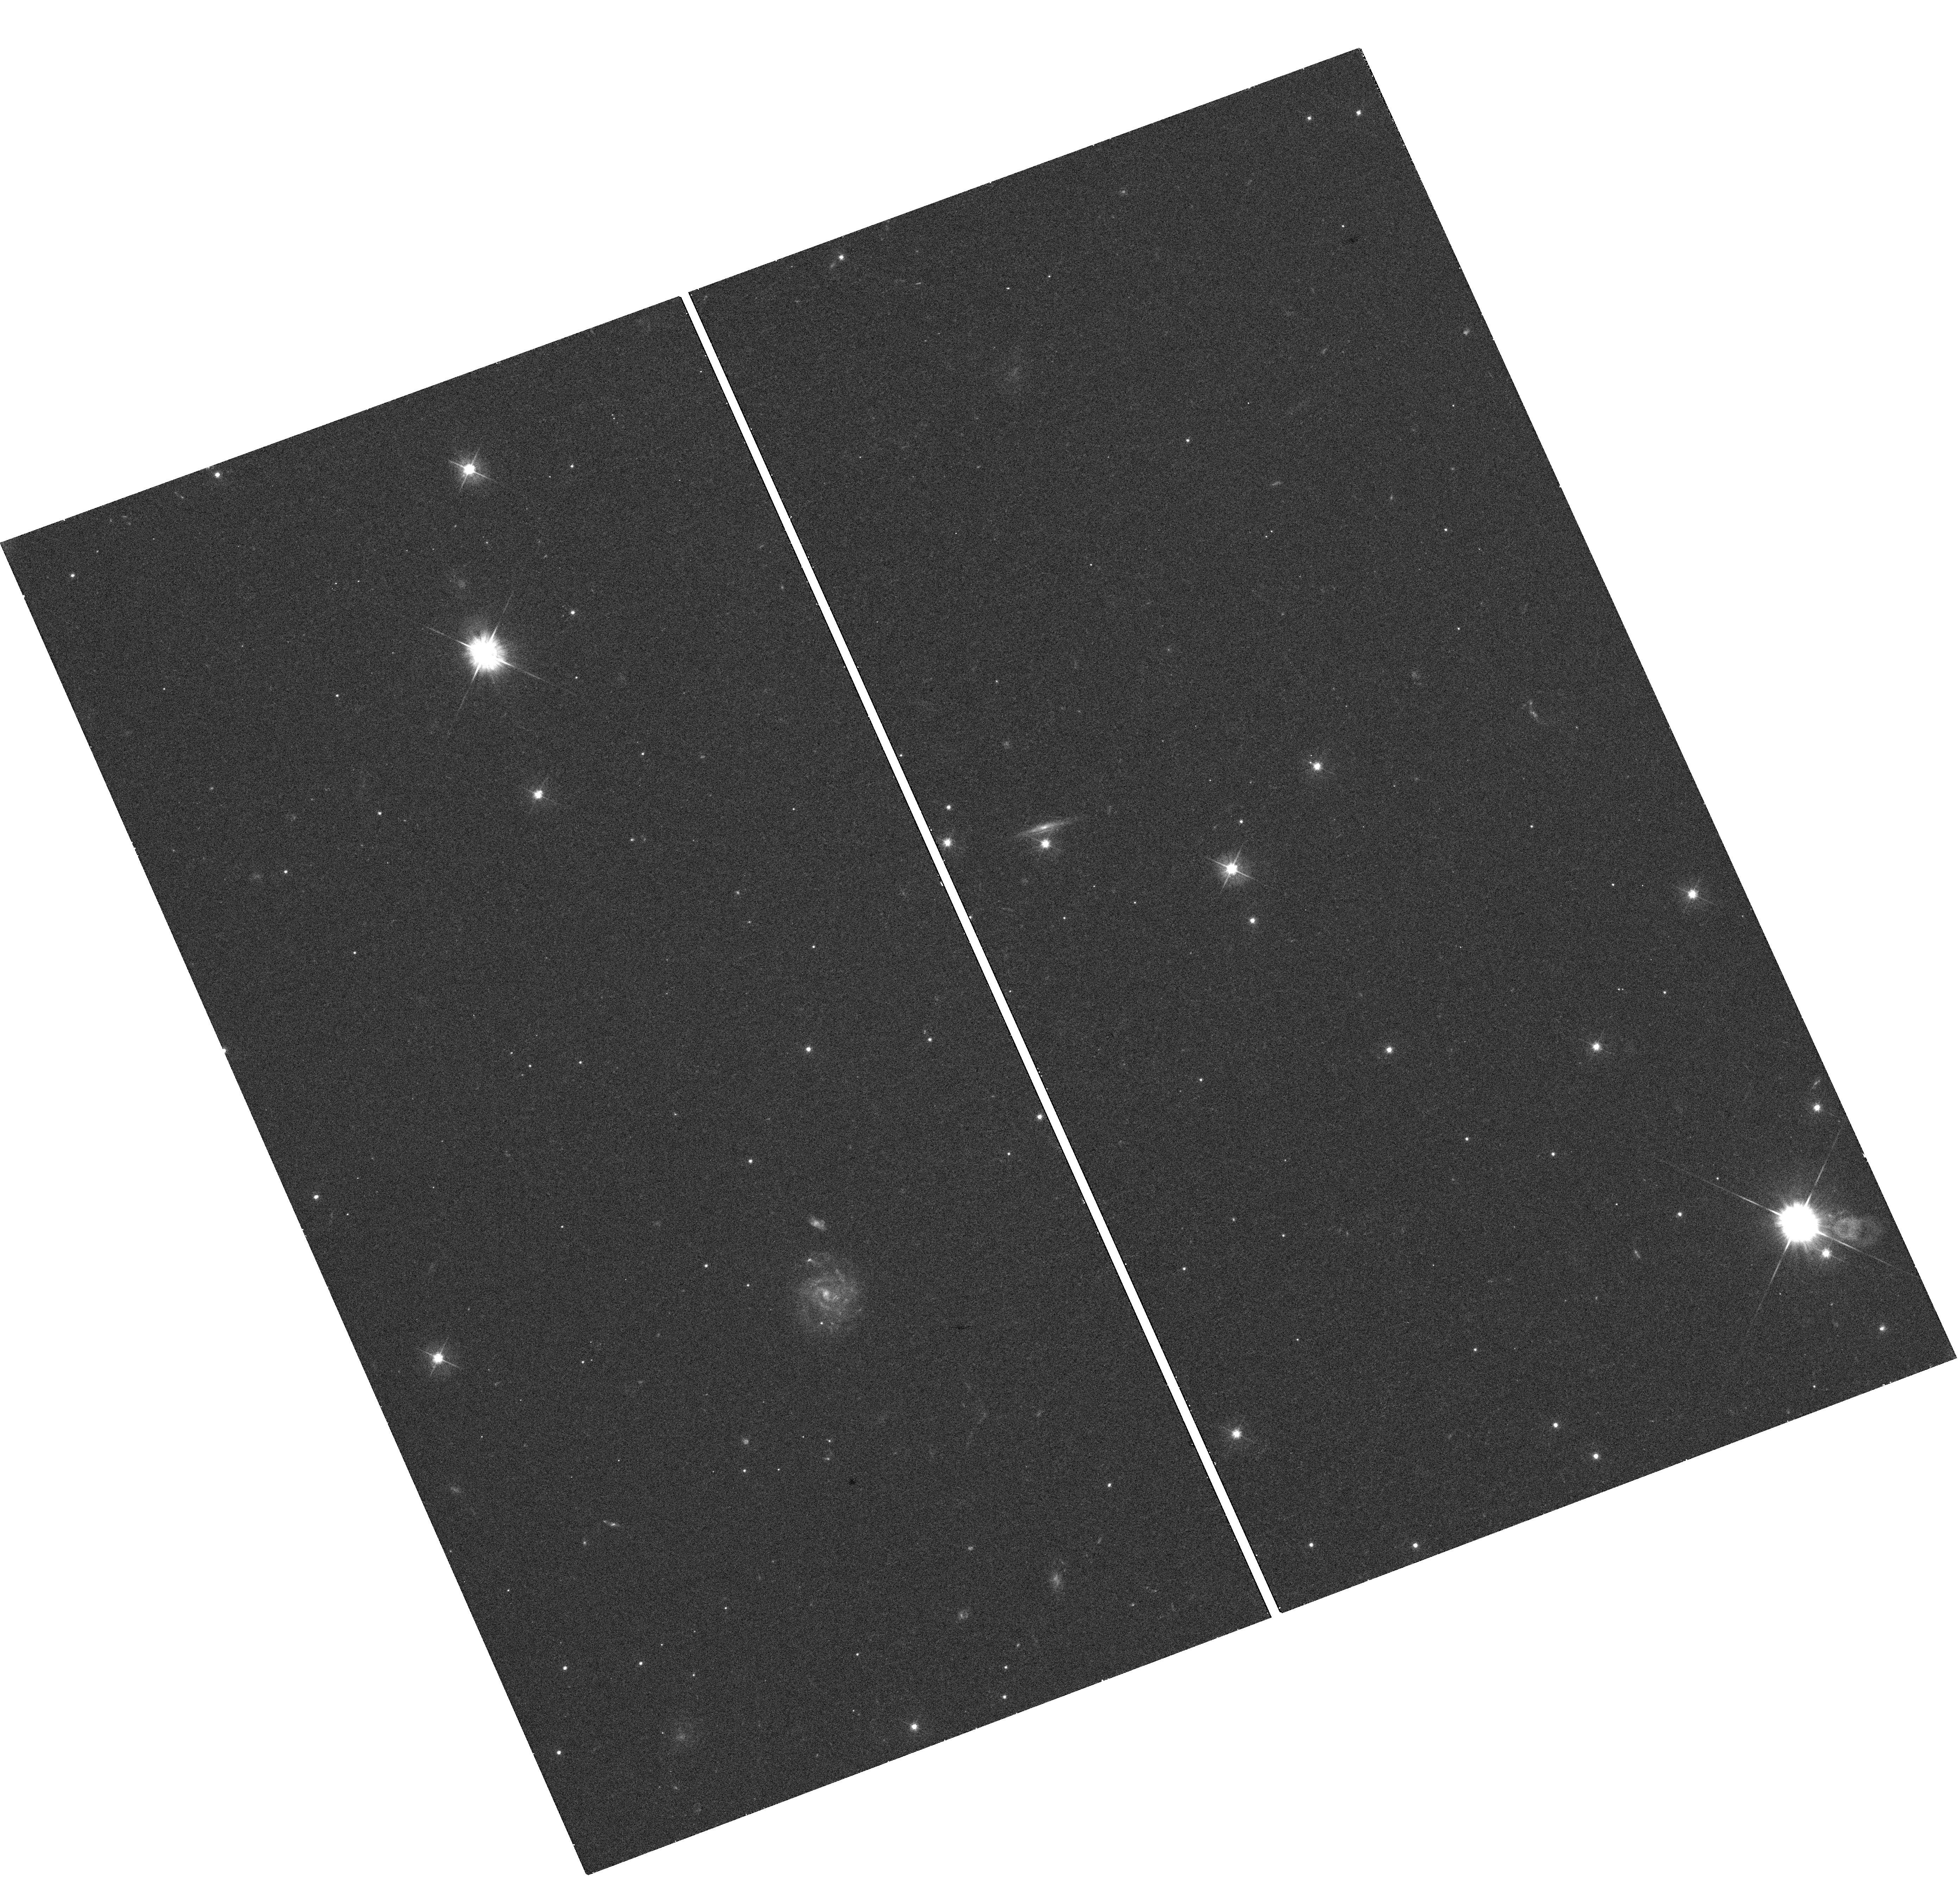
Target: SWIFTJ2058
Instrument: WFC3/UVIS
Filter: F475W
Exposure: 18 min
Observation ID: hst_12686_02_wfc3_uvis_f475w_ibtu02

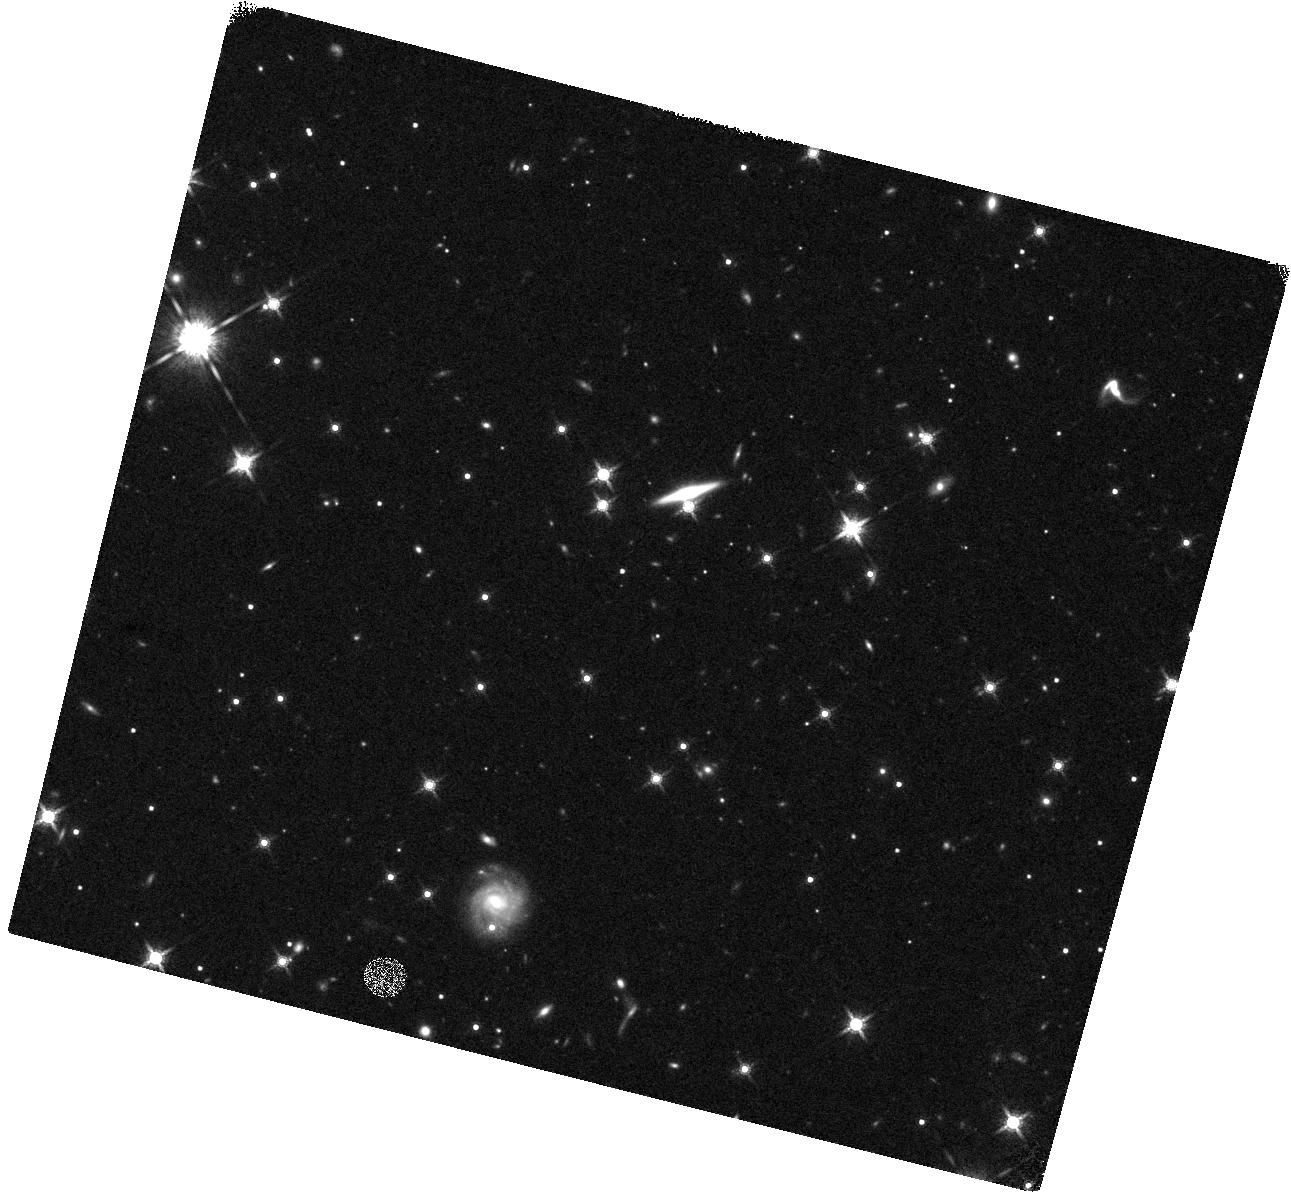
Target: SWIFTJ2058
Instrument: WFC3/IR
Filter: F160W
Exposure: 20 min
Observation ID: hst_12686_01_wfc3_ir_f160w_ibtu01

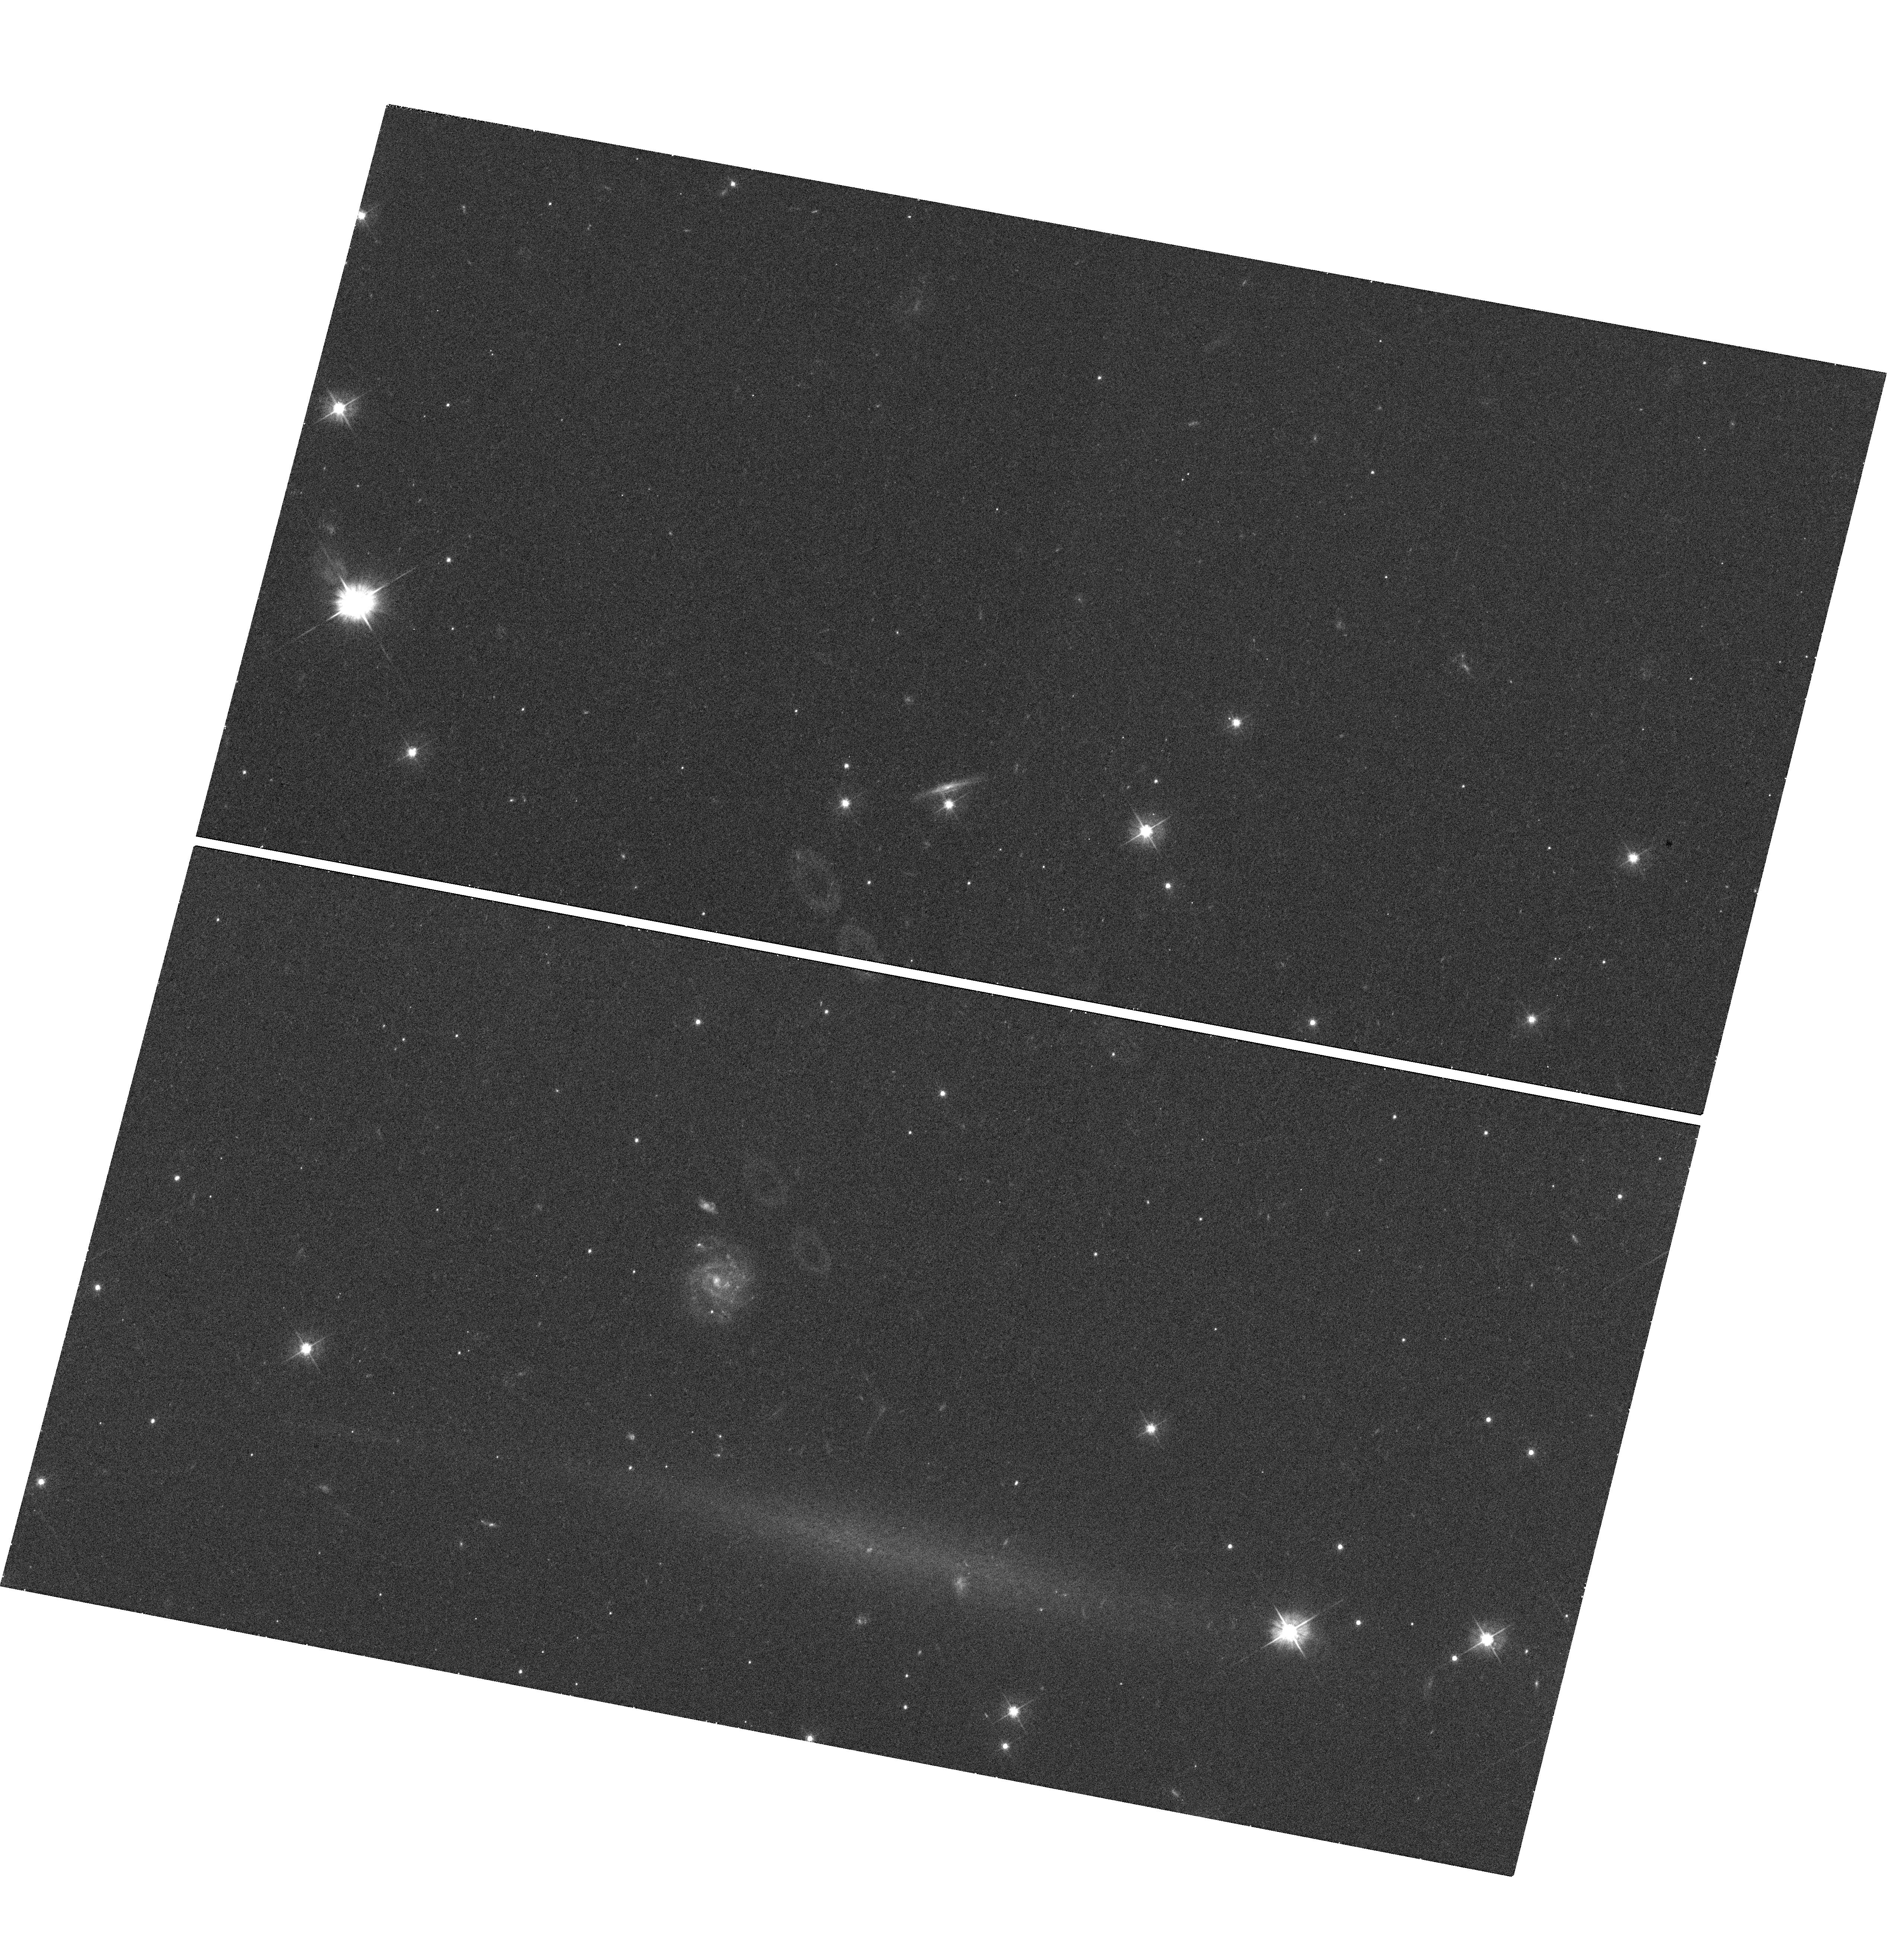
Target: SWIFTJ2058
Instrument: WFC3/UVIS
Filter: F475W
Exposure: 18 min
Observation ID: hst_12686_01_wfc3_uvis_f475w_ibtu01

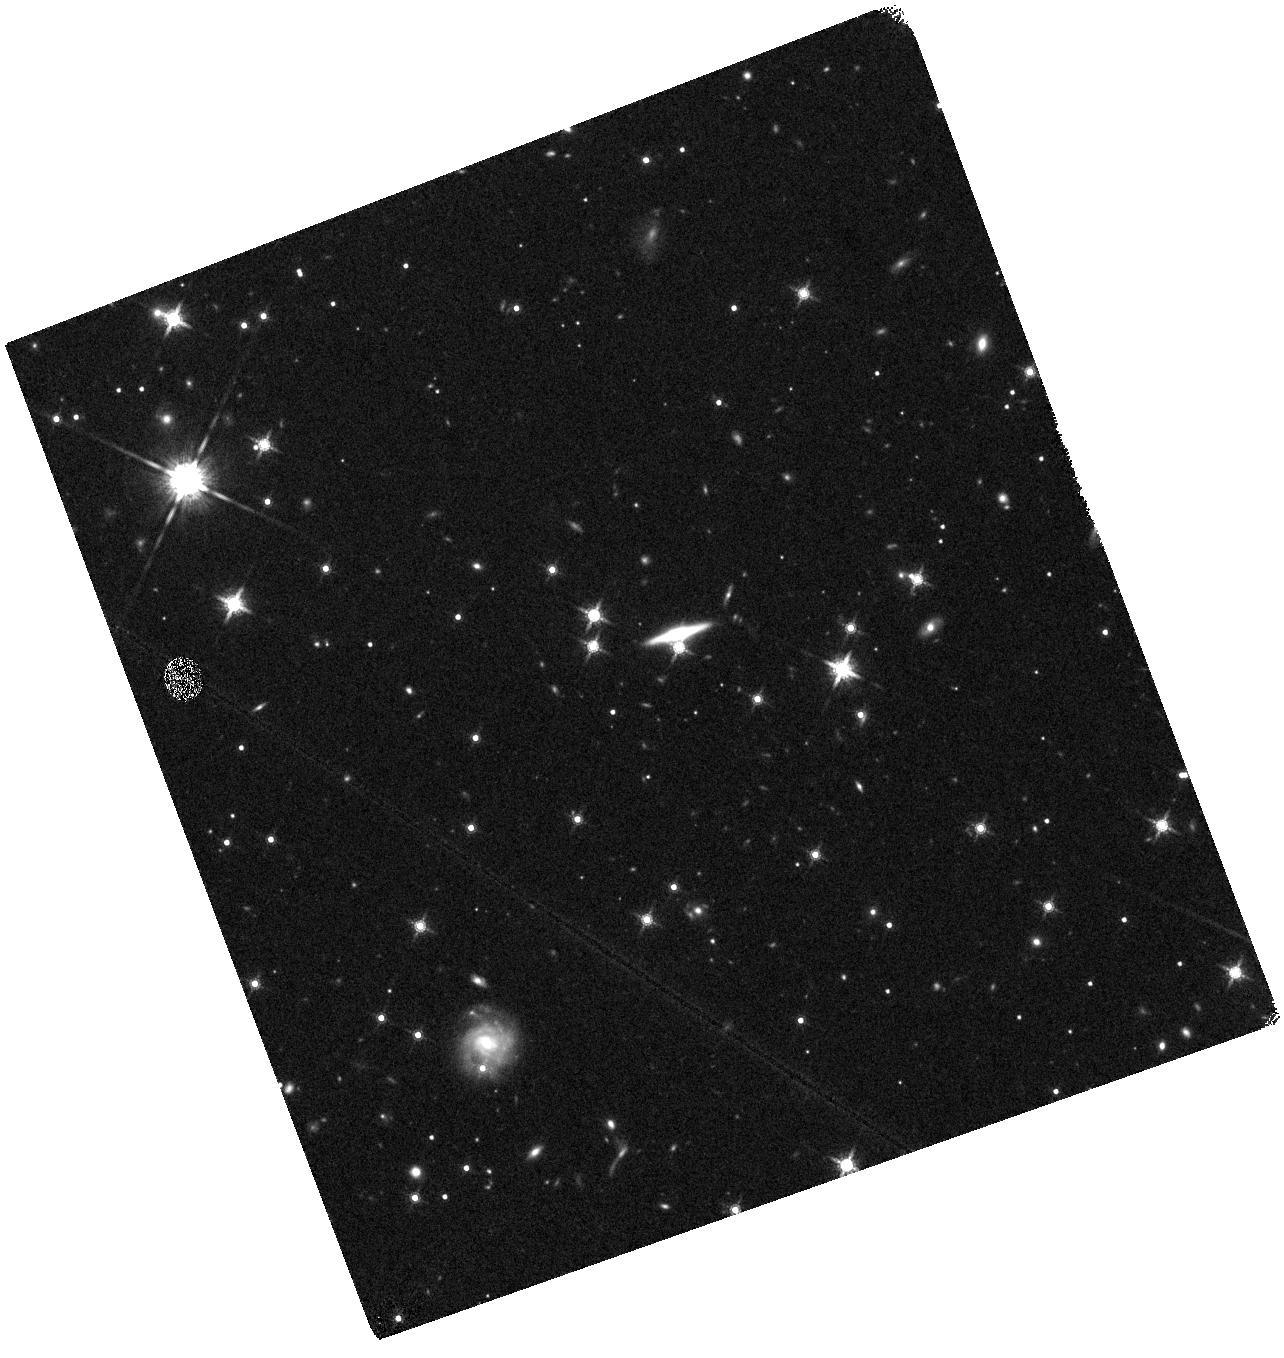
Target: SWIFTJ2058
Instrument: WFC3/IR
Filter: F160W
Exposure: 20 min
Observation ID: hst_12686_02_wfc3_ir_f160w_ibtu02

Sw J2058+05: A Possible Second Relativistic Tidal Disruption Flare (PI: Cenko, Stephen Bradley)

The recent discovery of the transient source Sw J1644+57 (aka GRB110328A) has unveiled an entirely new class of high-energy outbursts. Like GRBs, the outburst was believed to mark the birth of a relativistic jet, generating luminous X-ray and radio emission. However, the central engine powering Sw J1644+57 was the super-massive black hole in the nucleus of an otherwise normal (i.e., non-active) galaxy. The observed emission may result from the tidal disruption of a star passing too close to the central black hole. Here we request observations of a newly identified high-energy transient, Sw J2058+05, that shares many of the same properties. HST observations will allow us to precisely locate the transient emission with respect to the host galaxy nucleus (cementing the association with a super-massive black hole). These observations will also allow us to better constrain fundamental properties of the host galaxy (morphology, stellar and black hole mass), which is of vital importance for the theoretical interpretation of these sources.